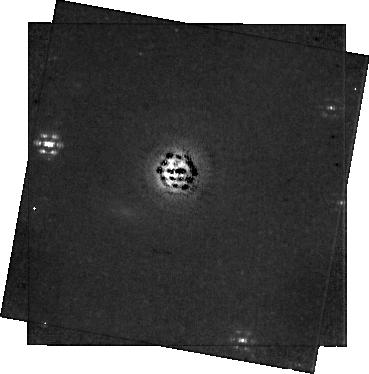
Target: EM-AS-209. Instrument: NIRCAM/CORON. Filter: F300M+MASKRND. Exposure: 1.1 h. Observation ID: jw05816-c1003_t005_nircam_f300m-maskrnd-sub320a335r

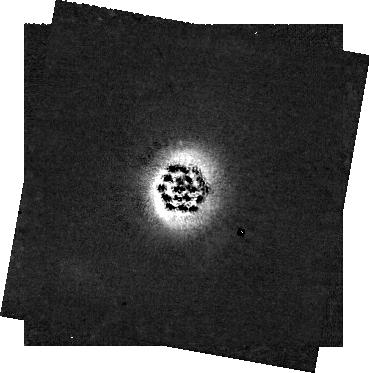
Target: EM-AS-209. Instrument: NIRCAM/CORON. Filter: F182M+MASKRND. Exposure: 1.1 h. Observation ID: jw05816-c1003_t005_nircam_f182m-maskrnd-sub320a335r

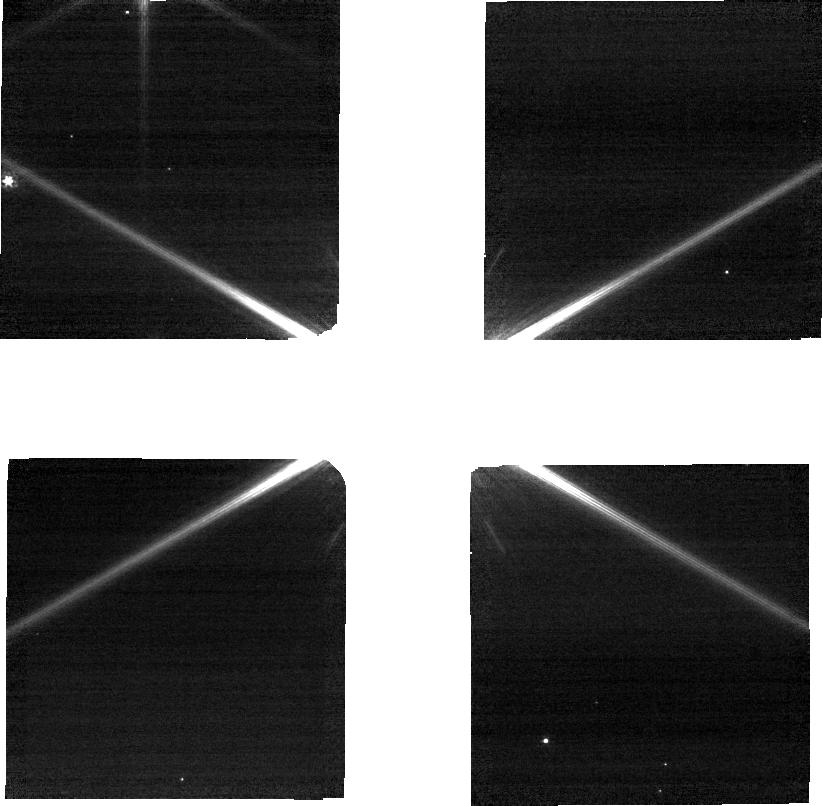
Target: EM-AS-209. Instrument: NIRCAM. Filter: F090W. Exposure: 21 min. Observation ID: jw05816-o005_t005_nircam_clear-f090w-sub320

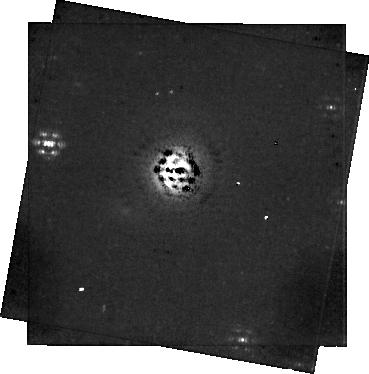
Target: EM-AS-209. Instrument: NIRCAM/CORON. Filter: F335M+MASKRND. Exposure: 1.1 h. Observation ID: jw05816-c1003_t005_nircam_f335m-maskrnd-sub320a335r

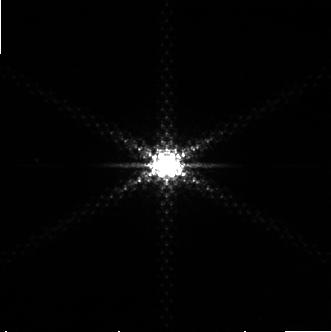
Target: EM-AS-209. Instrument: NIRCAM. Filter: F322W2+F323N. Exposure: 21 min. Observation ID: jw05816-o004_t005_nircam_f322w2-f323n-sub320

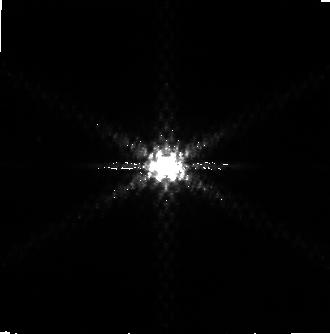
Target: EM-AS-209. Instrument: NIRCAM. Filter: F444W+F405N. Exposure: 21 min. Observation ID: jw05816-o005_t005_nircam_f405n-f444w-sub320

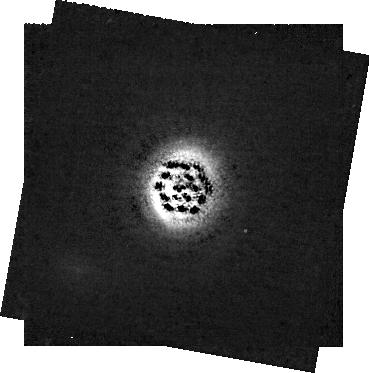
Target: EM-AS-209. Instrument: NIRCAM/CORON. Filter: F210M+MASKRND. Exposure: 1.1 h. Observation ID: jw05816-c1003_t005_nircam_f210m-maskrnd-sub320a335r

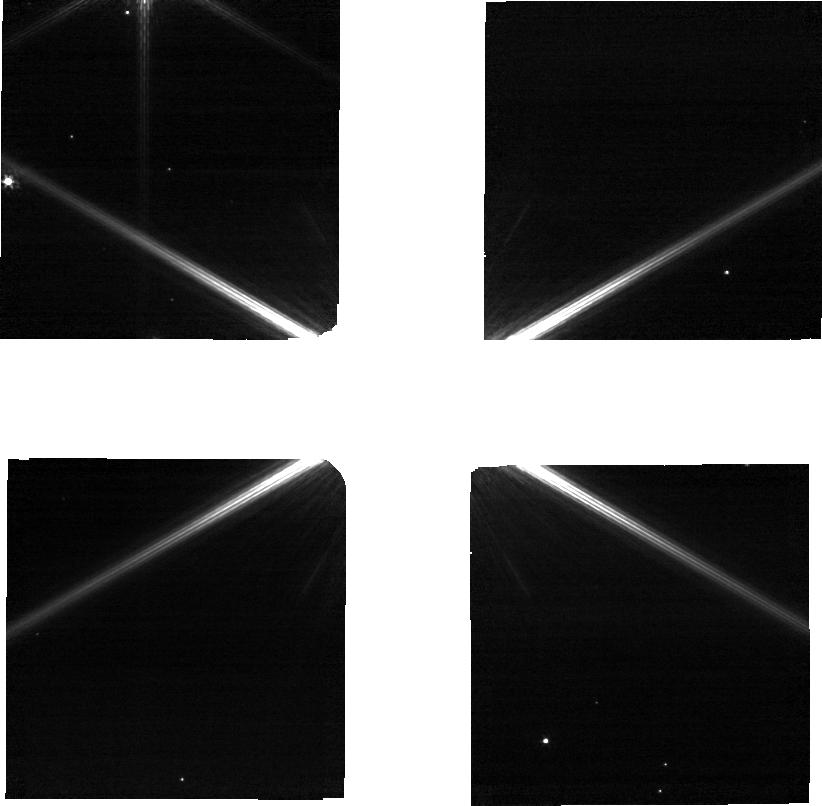
Target: EM-AS-209. Instrument: NIRCAM. Filter: F115W. Exposure: 29 min. Observation ID: jw05816-o005_t005_nircam_clear-f115w-sub320

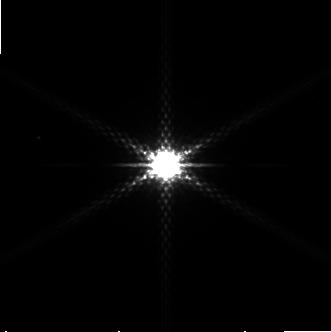
Target: EM-AS-209. Instrument: NIRCAM. Filter: F250M. Exposure: 29 min. Observation ID: jw05816-o005_t005_nircam_clear-f250m-sub320

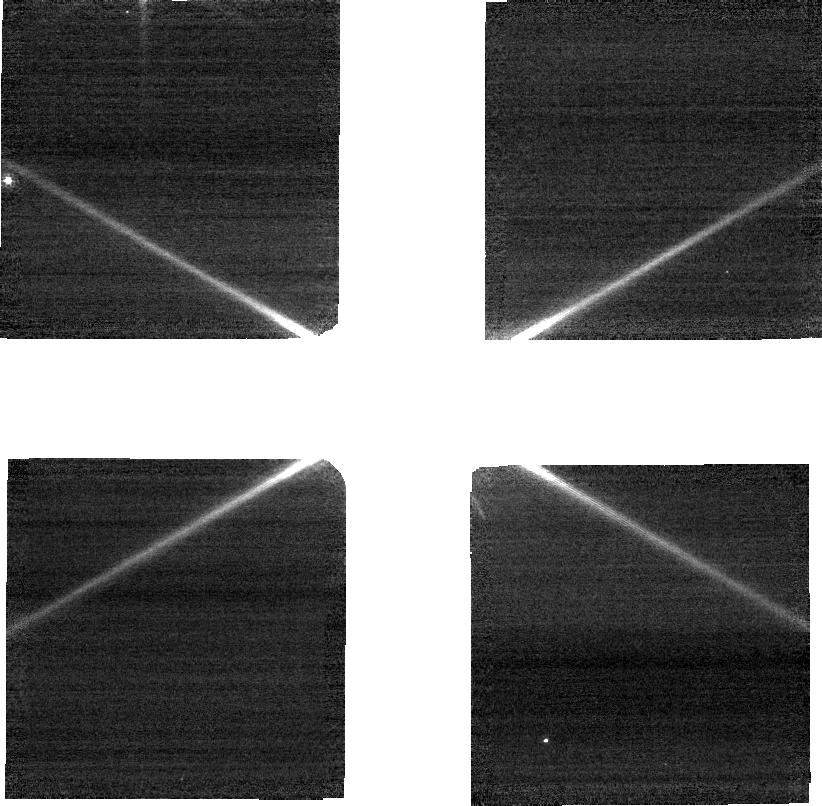
Target: EM-AS-209. Instrument: NIRCAM. Filter: F070W. Exposure: 21 min. Observation ID: jw05816-o005_t005_nircam_clear-f070w-sub320

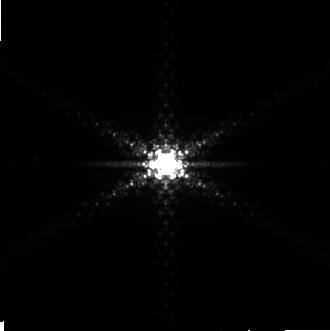
Target: EM-AS-209. Instrument: NIRCAM. Filter: F444W+F405N. Exposure: 21 min. Observation ID: jw05816-o004_t005_nircam_f405n-f444w-sub320

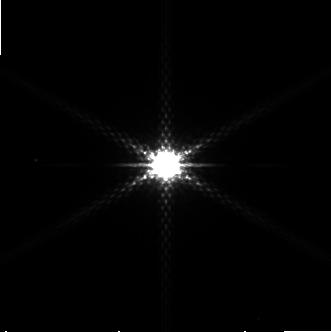
Target: EM-AS-209. Instrument: NIRCAM. Filter: F250M. Exposure: 29 min. Observation ID: jw05816-o004_t005_nircam_clear-f250m-sub320

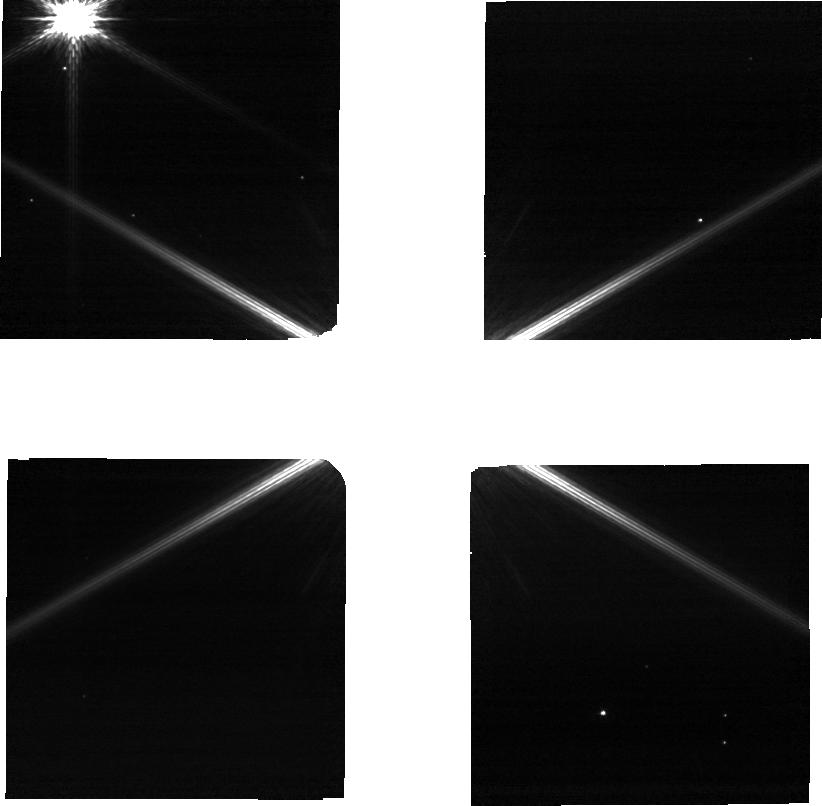
Target: EM-AS-209. Instrument: NIRCAM. Filter: F115W. Exposure: 29 min. Observation ID: jw05816-o004_t005_nircam_clear-f115w-sub320

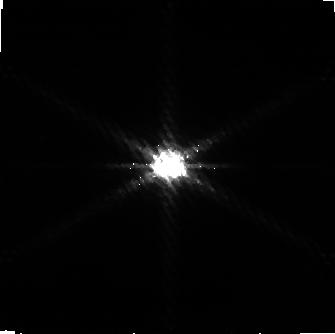
Target: EM-AS-209. Instrument: NIRCAM. Filter: F322W2+F323N. Exposure: 21 min. Observation ID: jw05816-o005_t005_nircam_f322w2-f323n-sub320

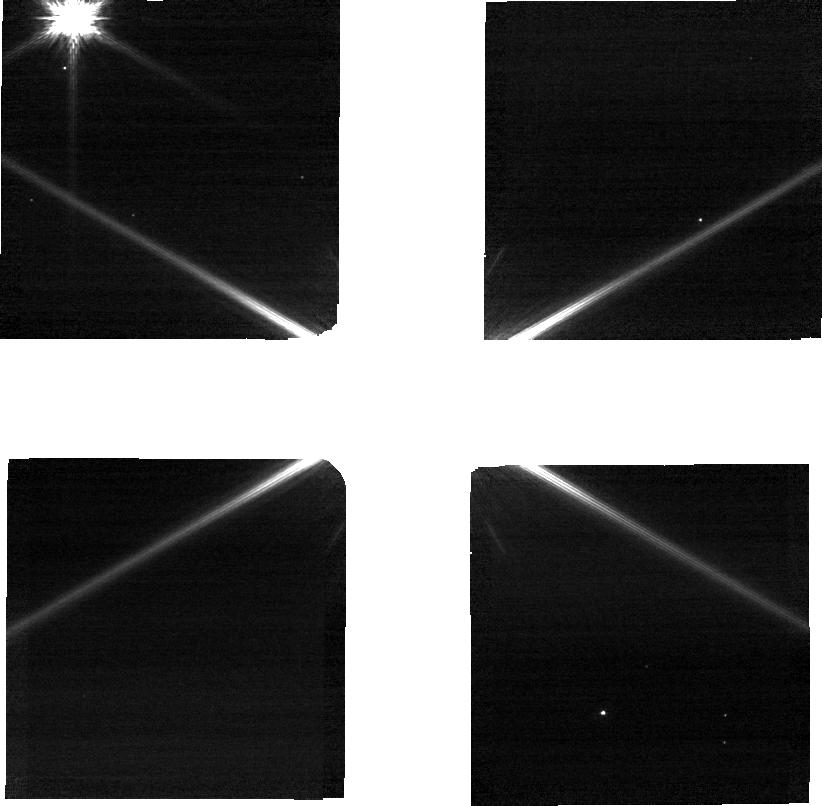
Target: EM-AS-209. Instrument: NIRCAM. Filter: F090W. Exposure: 21 min. Observation ID: jw05816-o004_t005_nircam_clear-f090w-sub320

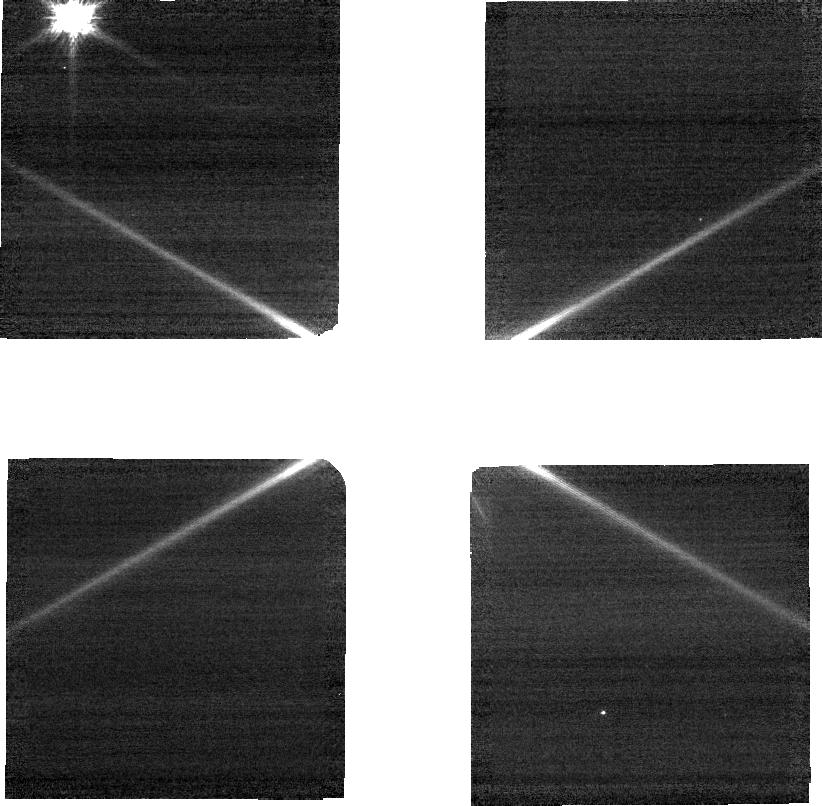
Target: EM-AS-209. Instrument: NIRCAM. Filter: F070W. Exposure: 21 min. Observation ID: jw05816-o004_t005_nircam_clear-f070w-sub320

Lifting the Veil: A Direct Measure of Dust Properties and Extinction in a Planet Opened Gap (PI: Cugno, Gabriele)

In the complex realm of protoplanetary disks, our understanding of dust properties and their evolution during planet formation stages remains highly uncertain, primarily due to the lack of empirical constraints. To enhance our ability to observe and characterize the dust properties in protoplanetary disks, we propose a pioneering study employing the cutting-edge capabilities of the JWST/NIRCam instrument. This program leverages the unique opportunity arisen from the serendipitous detection of a background star aligned with the outer gap of the AS209 disk traced by ALMA CO and IR scattered light observations, where at least one protoplanet is suspected to be forming. The proposed multi-band observations will provide the photometric SED of the extincted star over a wide wavelength range. This unique setting will enable us to accomplish two critical objectives. Firstly, we will empirically determine the properties of dust grains in a protoplanetary disk gap, shedding light on their characteristics and composition. These information will provide valuable constraints to understand dust evolution processes. Secondly, we aim to measure the extinction within the planet-forming gap for the first time, a crucial information to interpret direct imaging searches of embedded protoplanets.